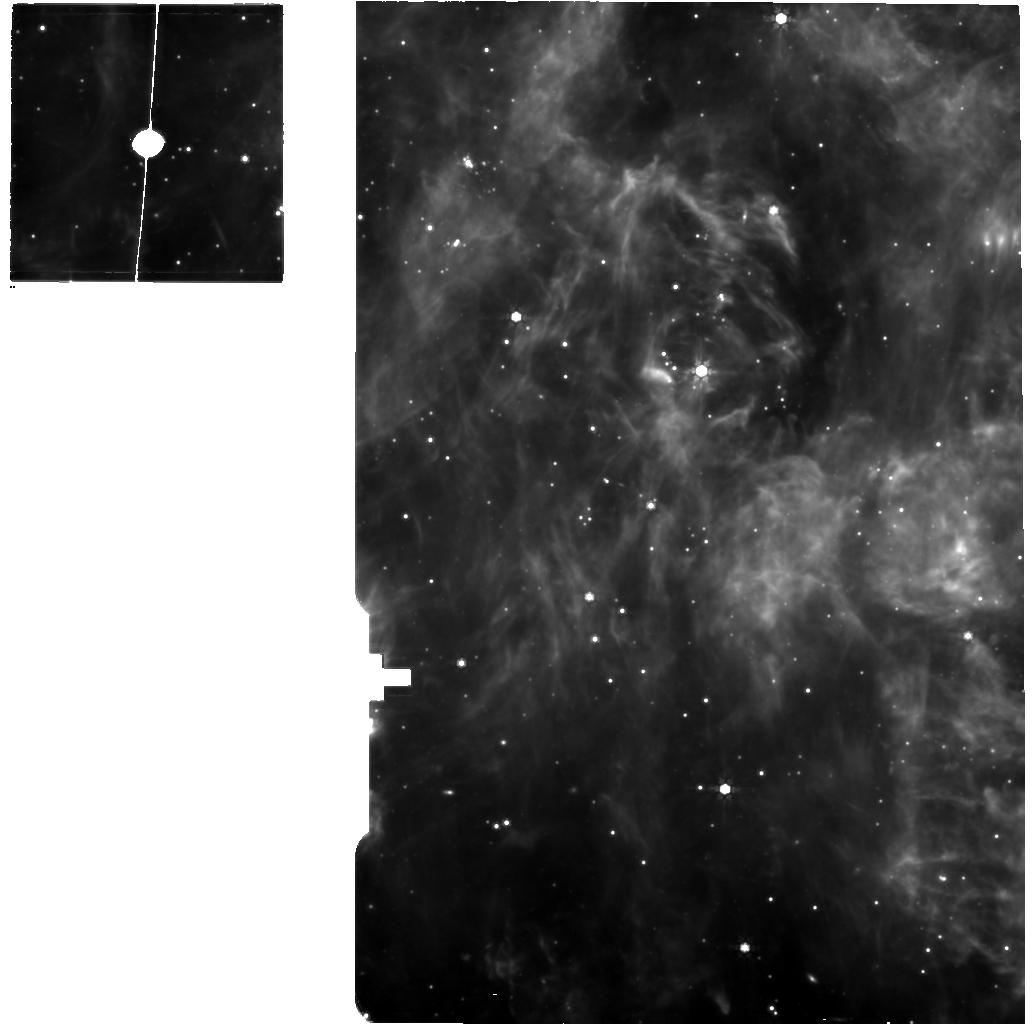
Target: N13PDR1-MIRI. Instrument: MIRI. Filter: F770W. Exposure: 1.3 h. Observation ID: jw02521-o001_t001_miri_f770w

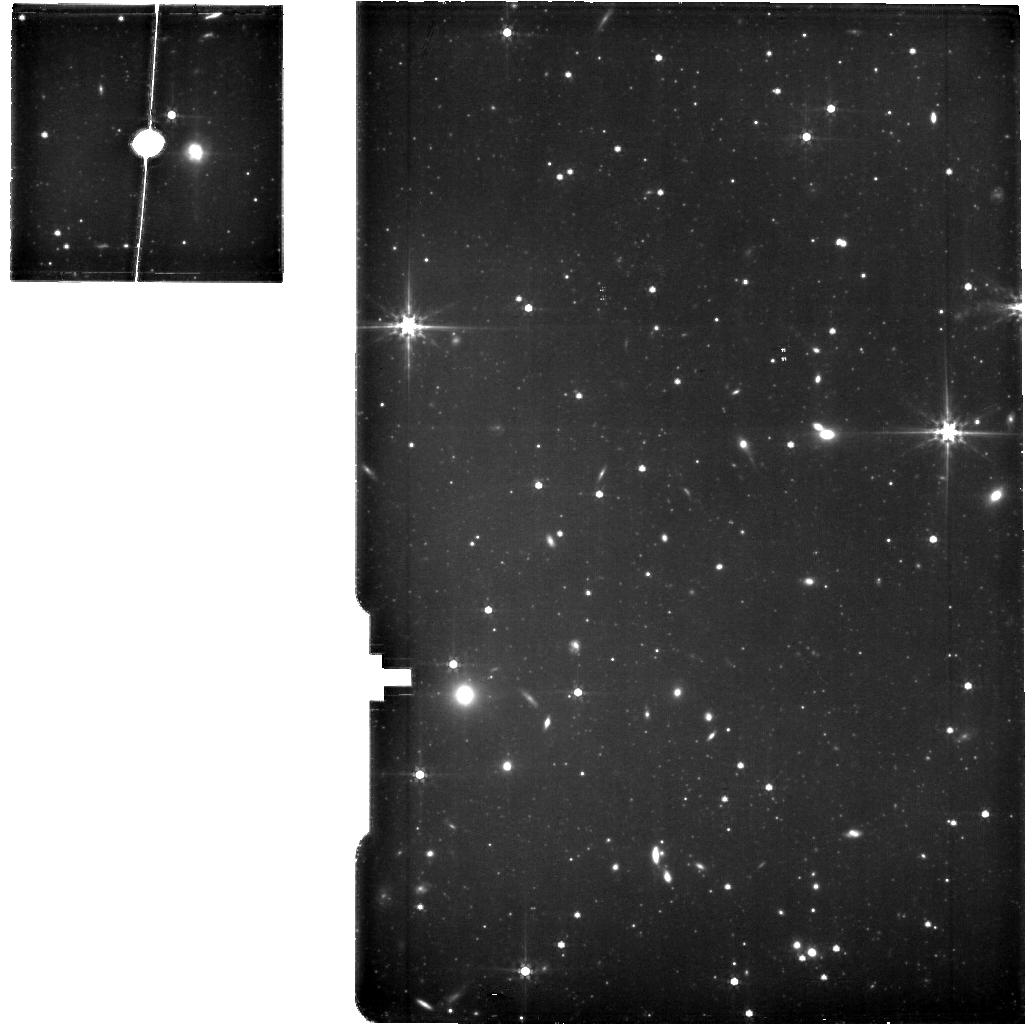
Target: OFFSMC. Instrument: MIRI. Filter: F560W. Exposure: 1.3 h. Observation ID: jw02521-o003_t002_miri_f560w

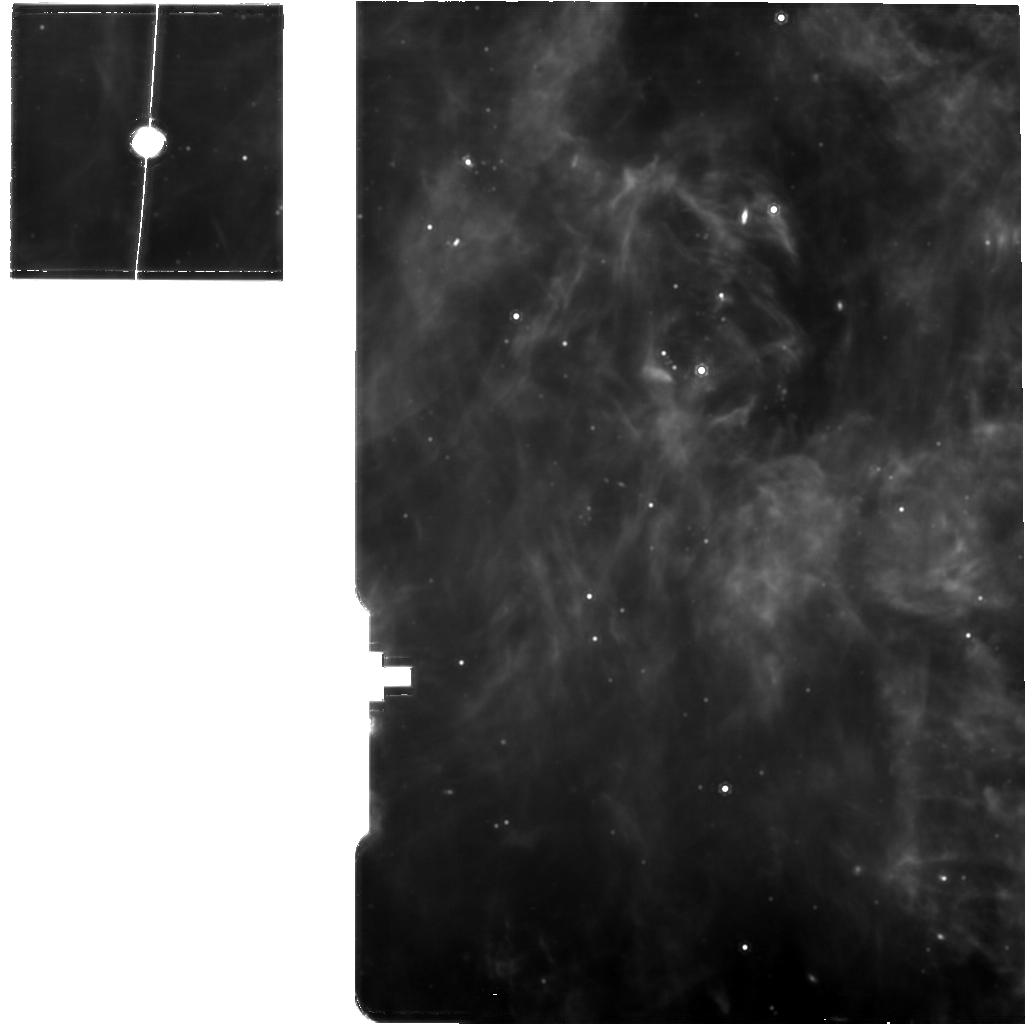
Target: N13PDR1-MIRI. Instrument: MIRI. Filter: F1130W. Exposure: 1.3 h. Observation ID: jw02521-o001_t001_miri_f1130w

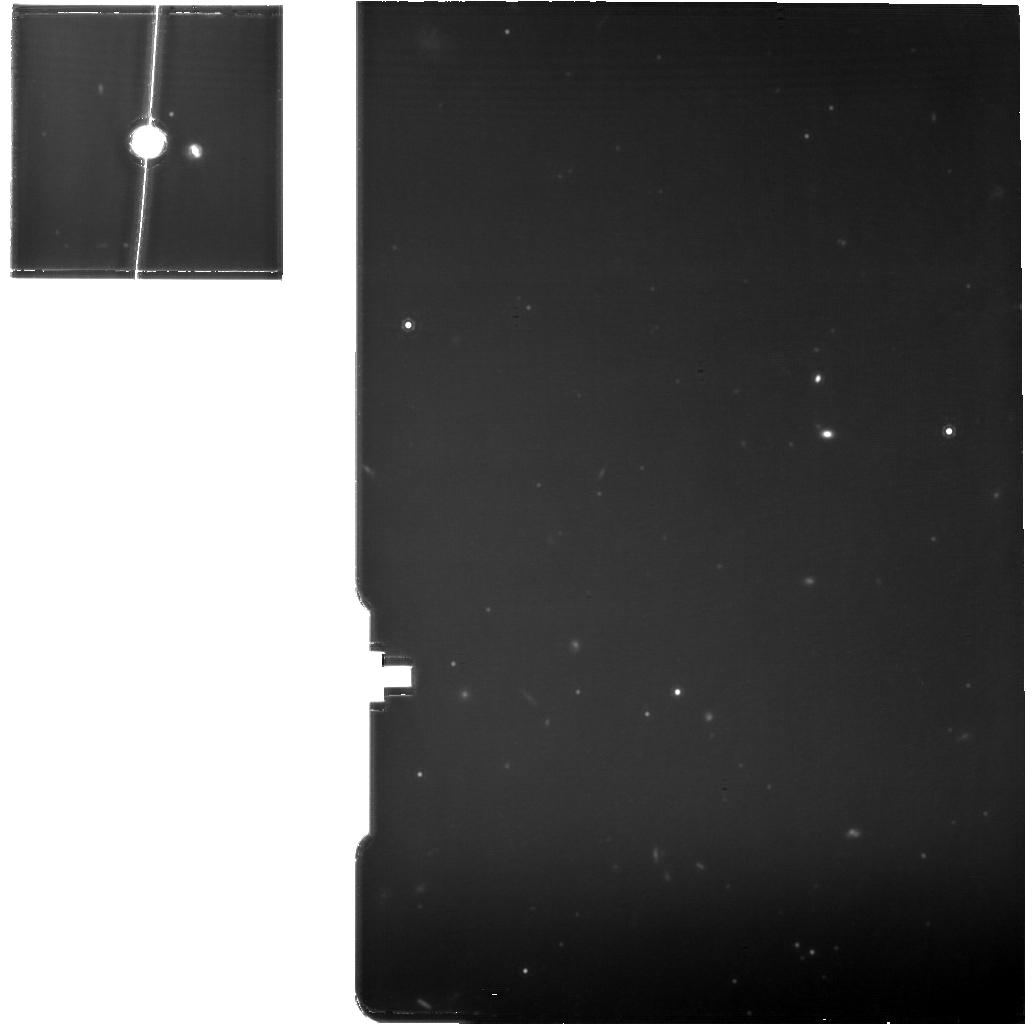
Target: OFFSMC. Instrument: MIRI. Filter: F1130W. Exposure: 1.3 h. Observation ID: jw02521-o003_t002_miri_f1130w

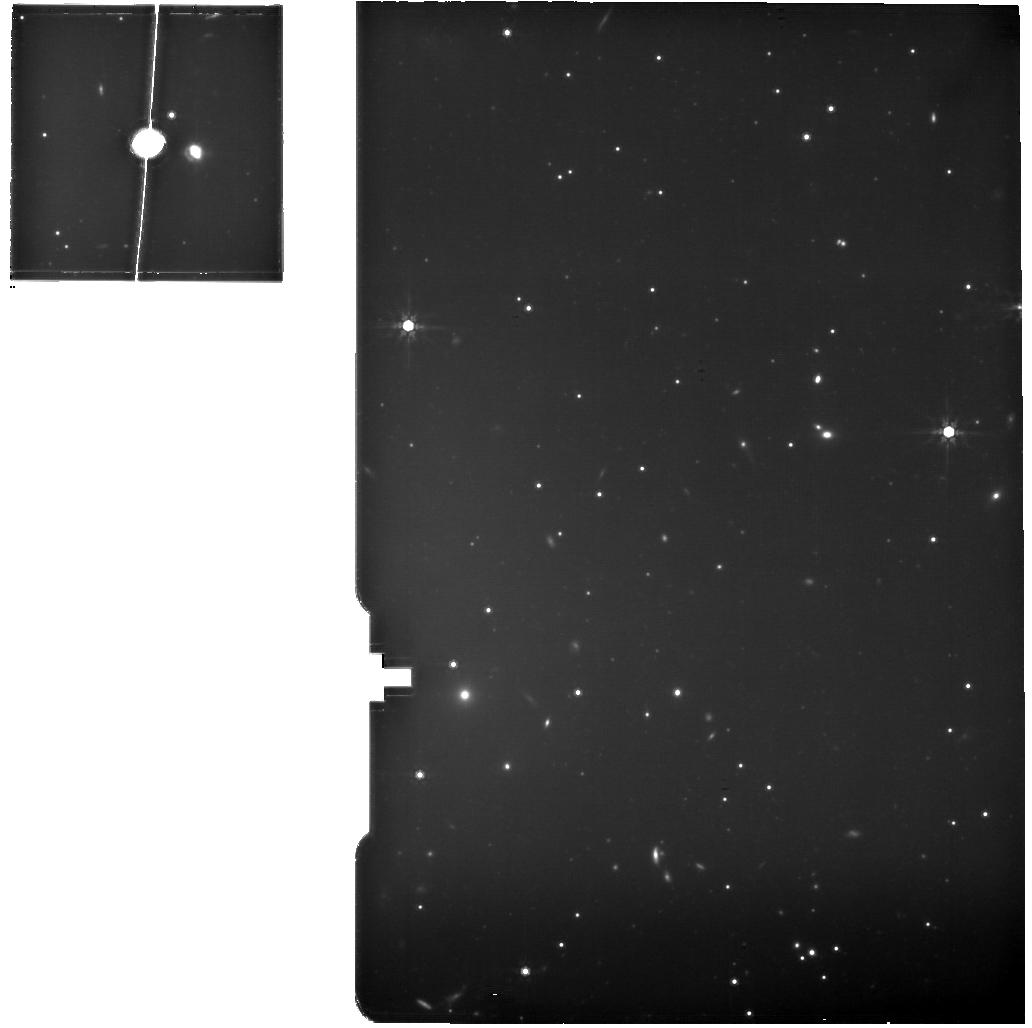
Target: OFFSMC. Instrument: MIRI. Filter: F770W. Exposure: 1.3 h. Observation ID: jw02521-o003_t002_miri_f770w

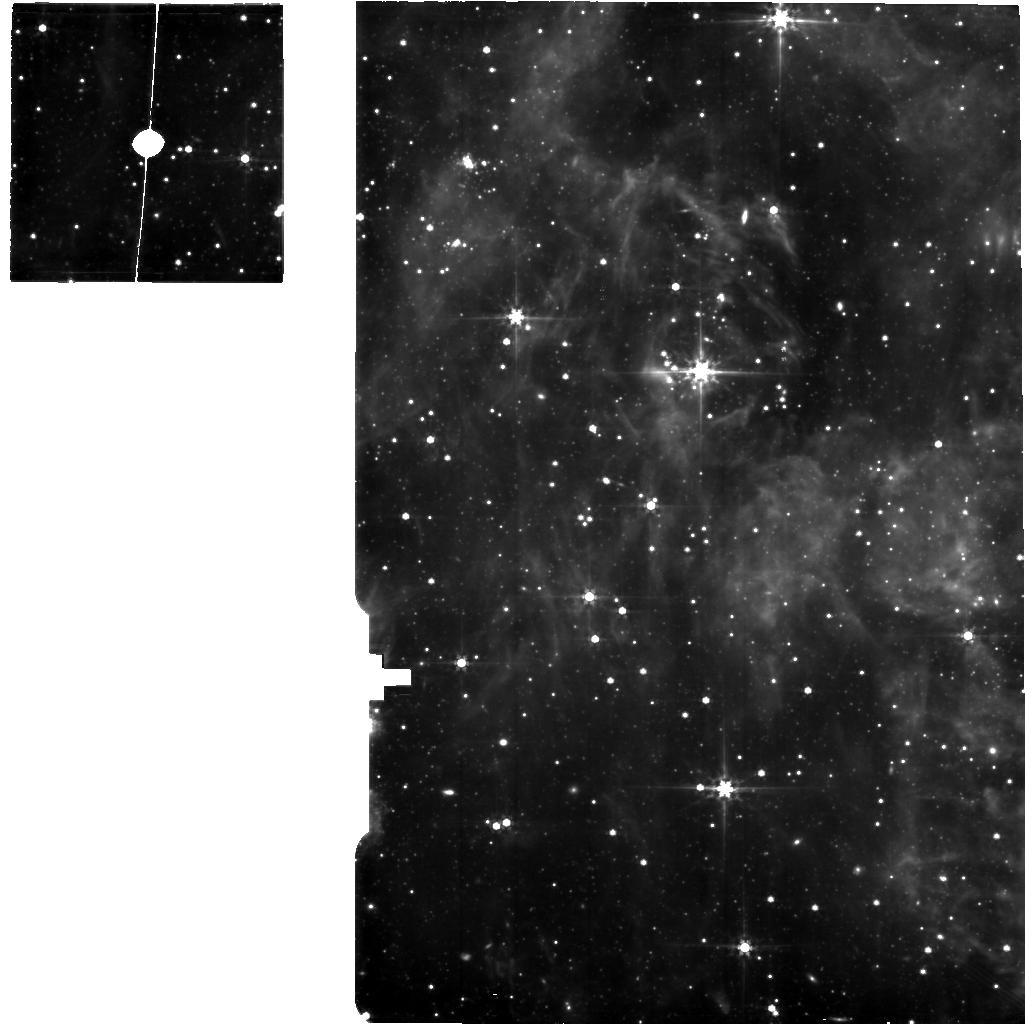
Target: N13PDR1-MIRI. Instrument: MIRI. Filter: F560W. Exposure: 1.3 h. Observation ID: jw02521-o001_t001_miri_f560w

The First Ever Low Metallicity PDR Benchmark (PI: Sandstrom, Karin Marie)

We propose the first ever near- to mid-infrared observations of the resolved structure of a low-metallicity photodissociation region (PDR). PDRs are fundamental to ISM physics and the source of a major fraction of all galactic line emission. They describe much of the molecular gas and essentially all of the atomic gas in galaxies. The first resolved maps of the Orion Bar by Tielens et al (1993), showing the transition from ionized to atomic to molecular gas using near- to mid-IR observations, became a benchmark for PDR models. Low metallicity PDRs are expected to be very different, due to the competing effects of enhanced FUV penetration due to low dust abundance, deficits in heating from the photoelectric effect from dust and photoionization by metals, and deficits in cooling due to lower abundance of elements that emit fine structure lines. With the extraordinary resolution of JWST in the near- to mid-IR we can now observe a PDR in the nearest low metallicity galaxy, the Small Magellanic Cloud, at comparable sub-pc resolution to the original Orion Bar observations. Using the NIRSpec and MIRI IFUs, we will map the resolved layers of the PDR in the N13 star-forming region of the SMC, a simple, edge-on PDR similar to Orion. We will measure temperatures, ionization structure, density, and PAH size and charge and use these to provide vital constraints for PDR models. These observations will reveal the inner workings of this key ISM component at low metallicity and are only possible in the Small Magellanic Cloud and with the angular resolution and sensitivity of JWST.